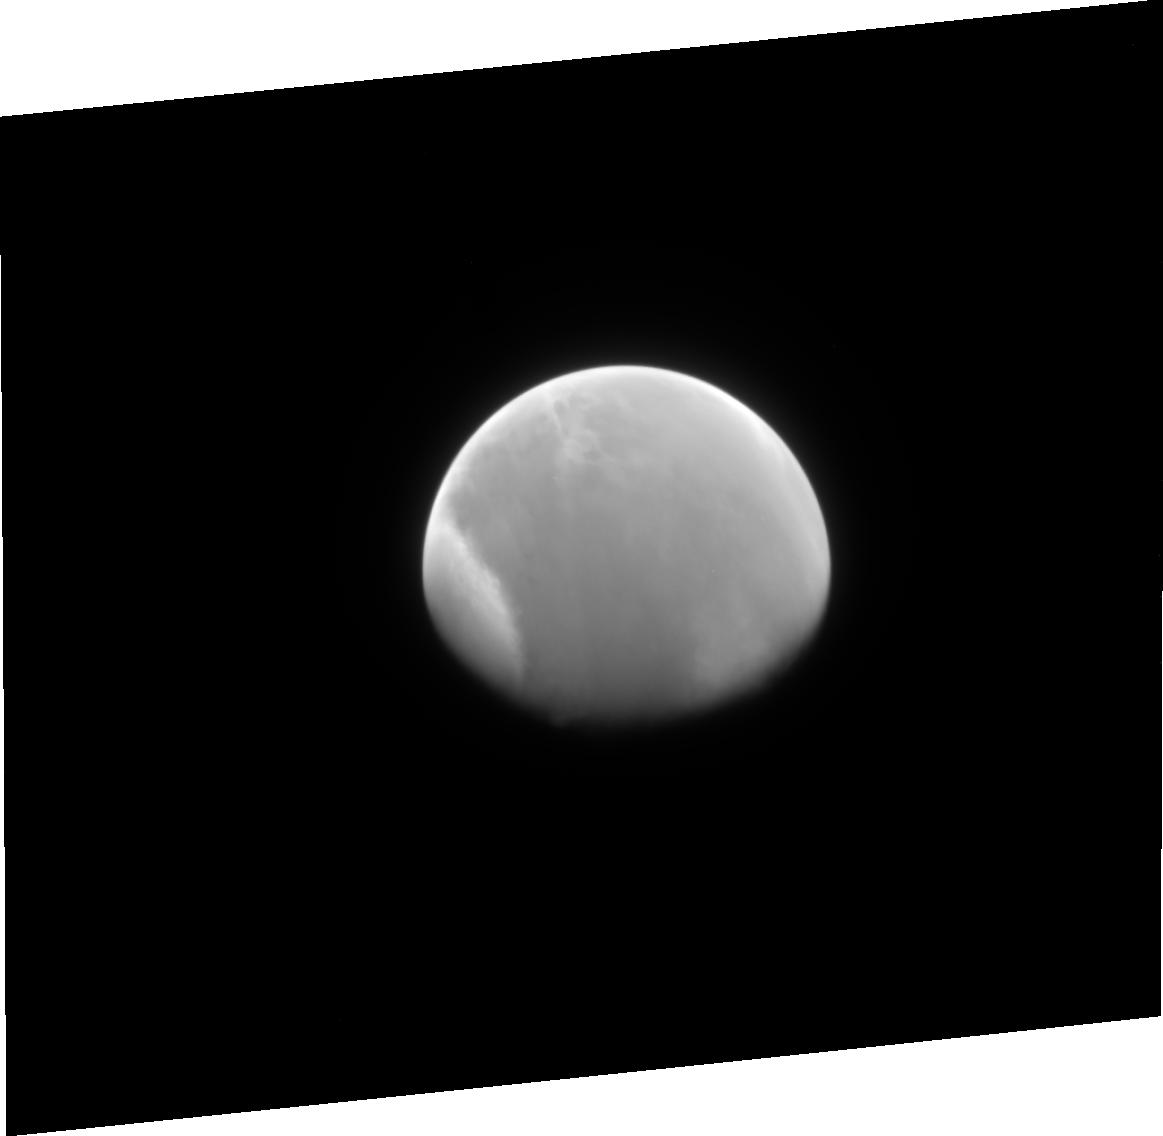
Target: MARS-CML015. Instrument: ACS/HRC. Filter: F220W. Exposure: 7 min. Observation ID: j8fv05010

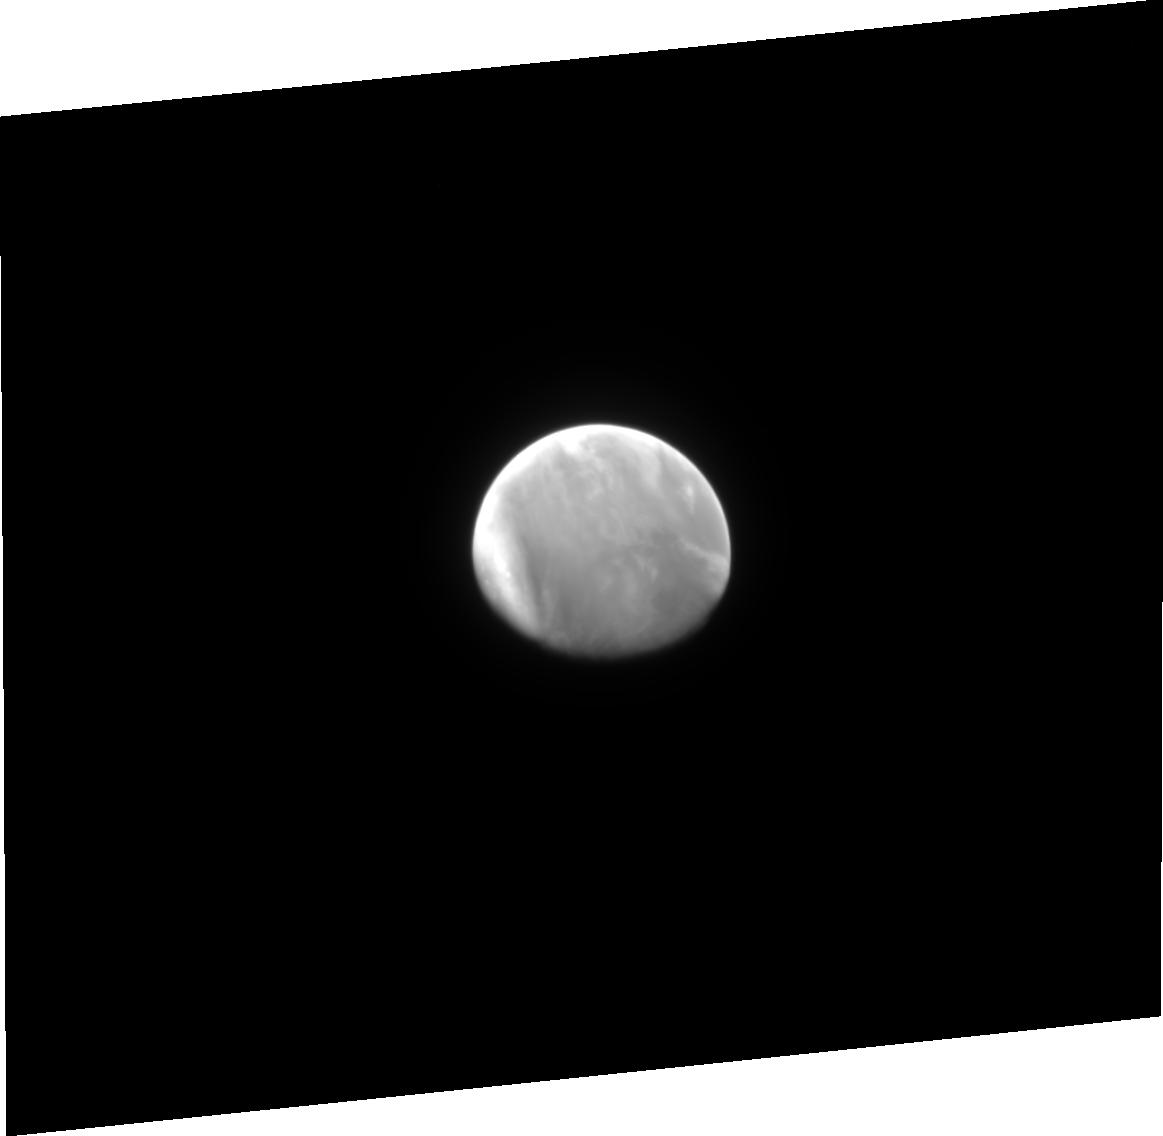
Target: MARS-CML015. Instrument: ACS/HRC. Filter: F344N. Exposure: 7 min. Observation ID: j8fv03030

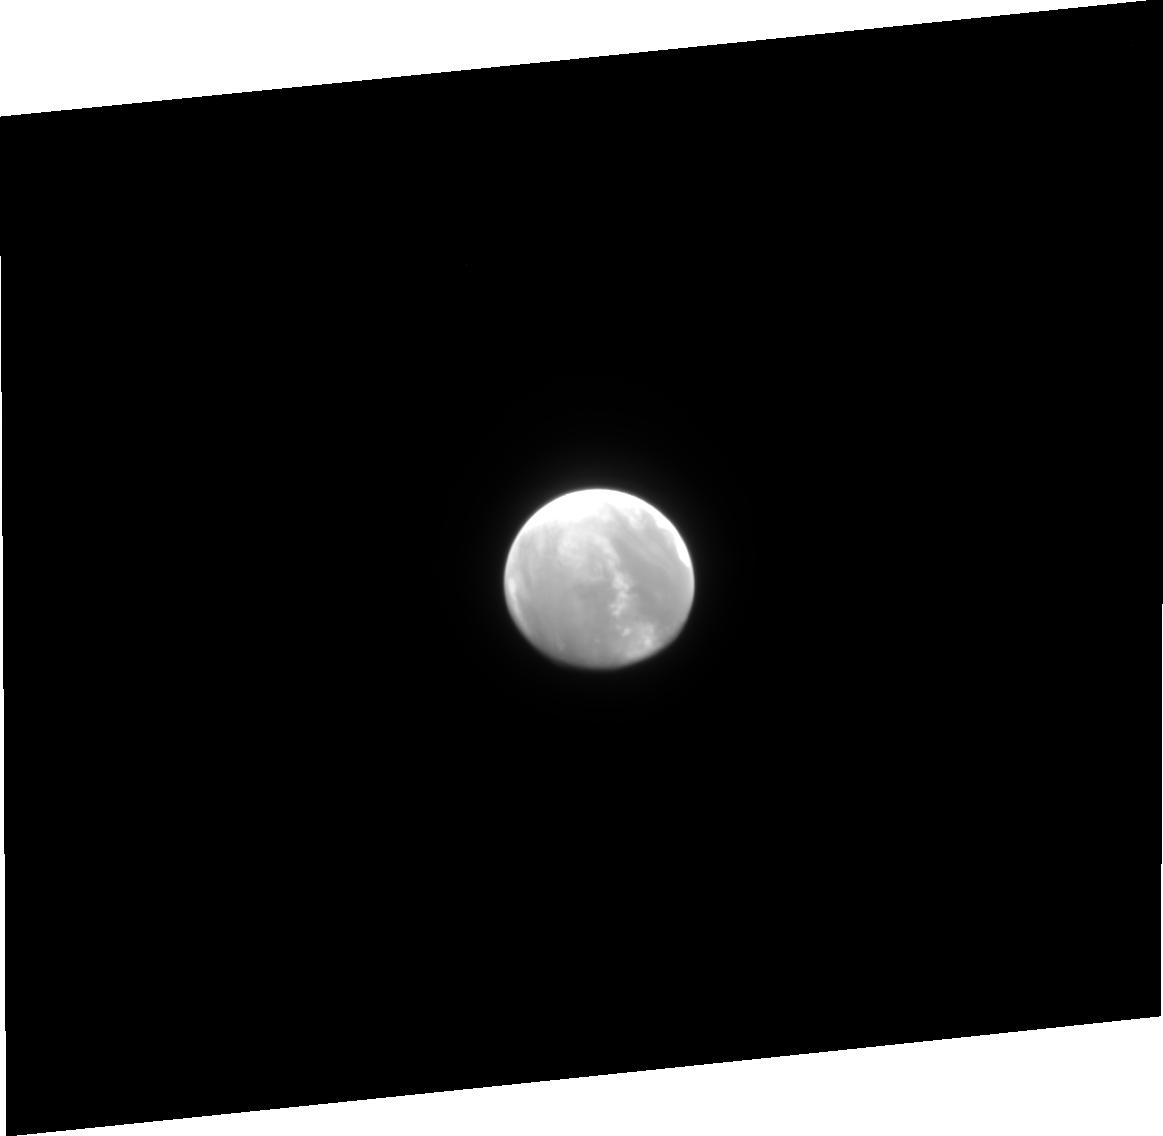
Target: MARS-CML015. Instrument: ACS/HRC. Filter: F250W. Exposure: 4 min. Observation ID: j8fv01020

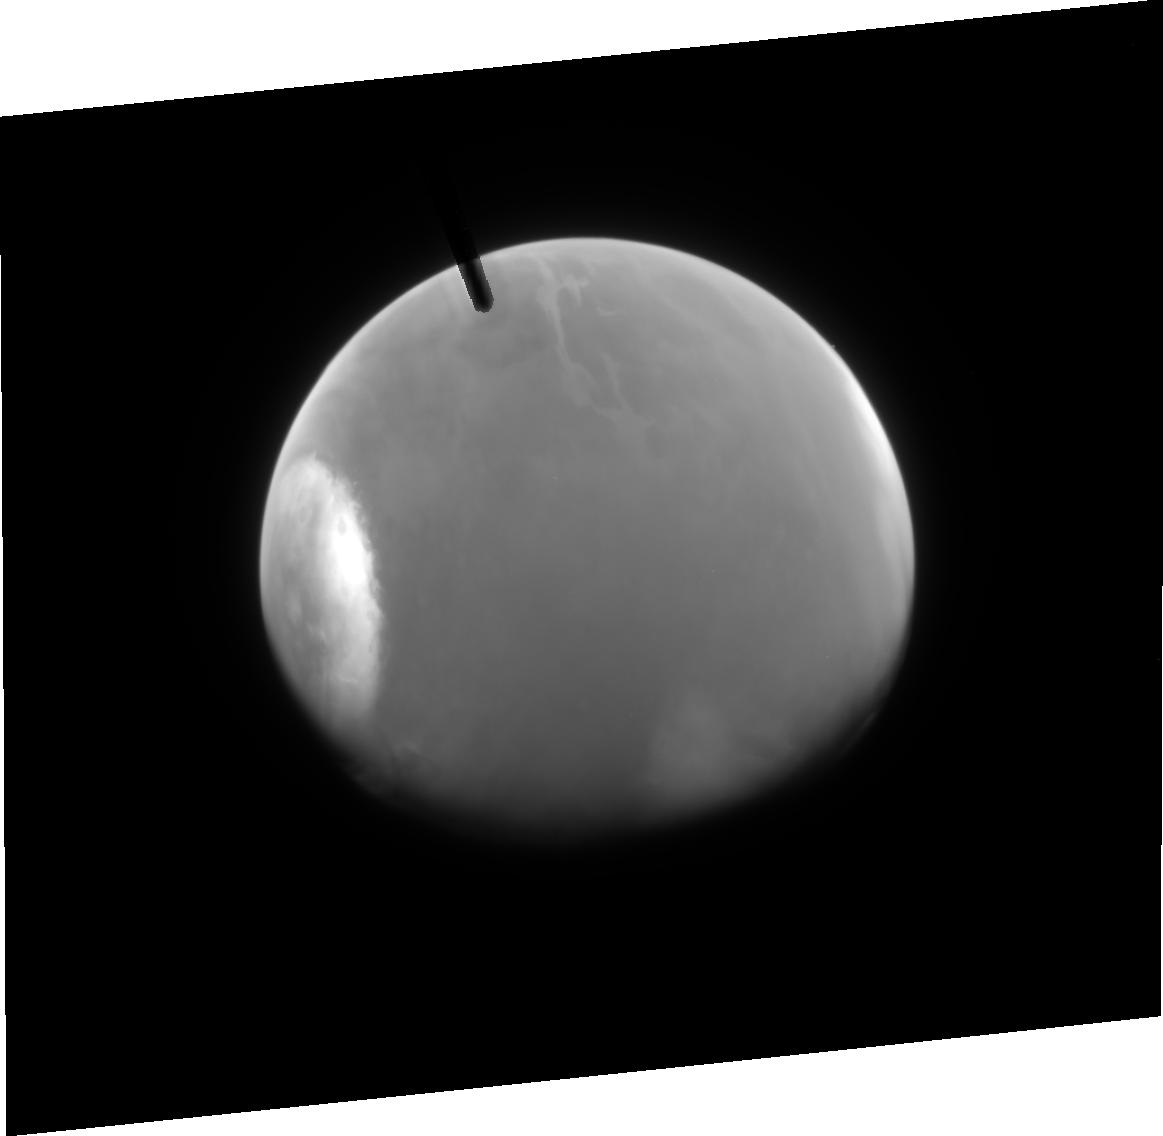
Target: MARS-CML015. Instrument: ACS/HRC. Filter: F220W. Exposure: 7 min. Observation ID: j8fv07010

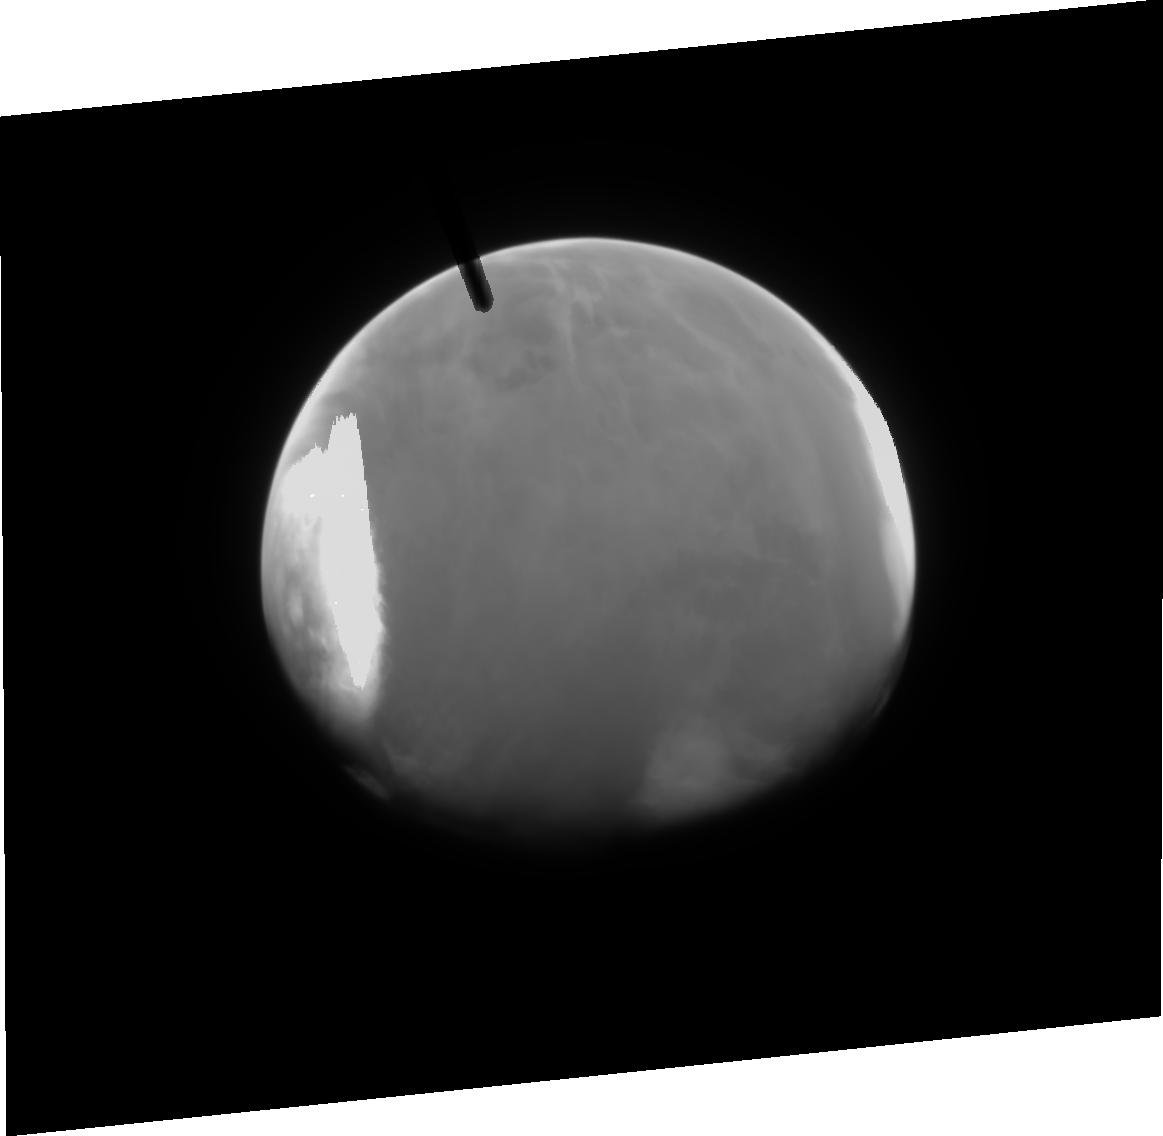
Target: MARS-CML015. Instrument: ACS/HRC. Filter: F344N. Exposure: 7 min. Observation ID: j8fv07030

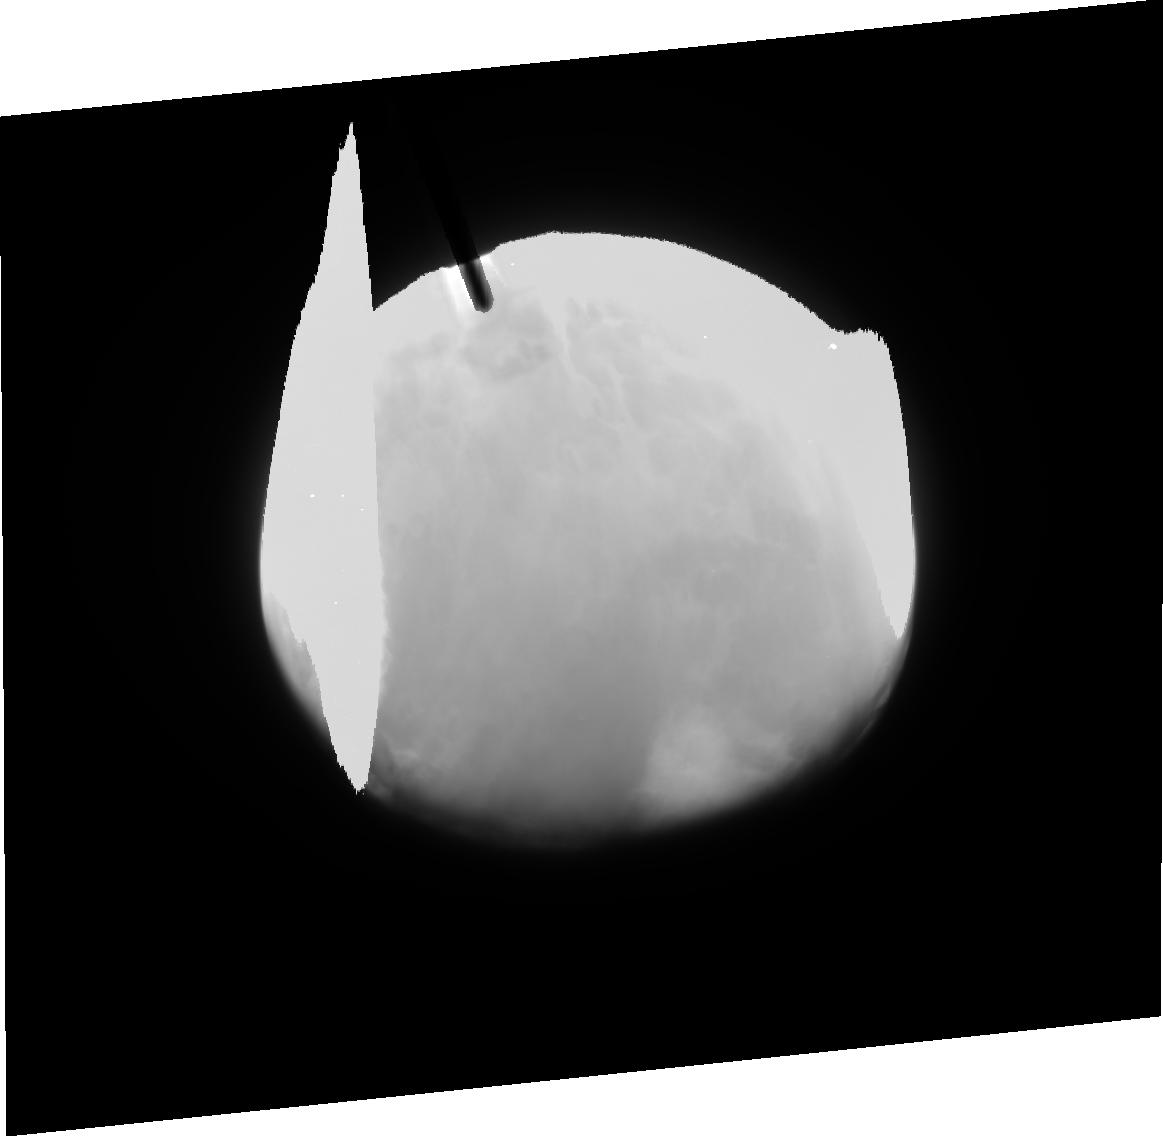
Target: MARS-CML015. Instrument: ACS/HRC. Filter: F250W. Exposure: 10 min. Observation ID: j8fv07020

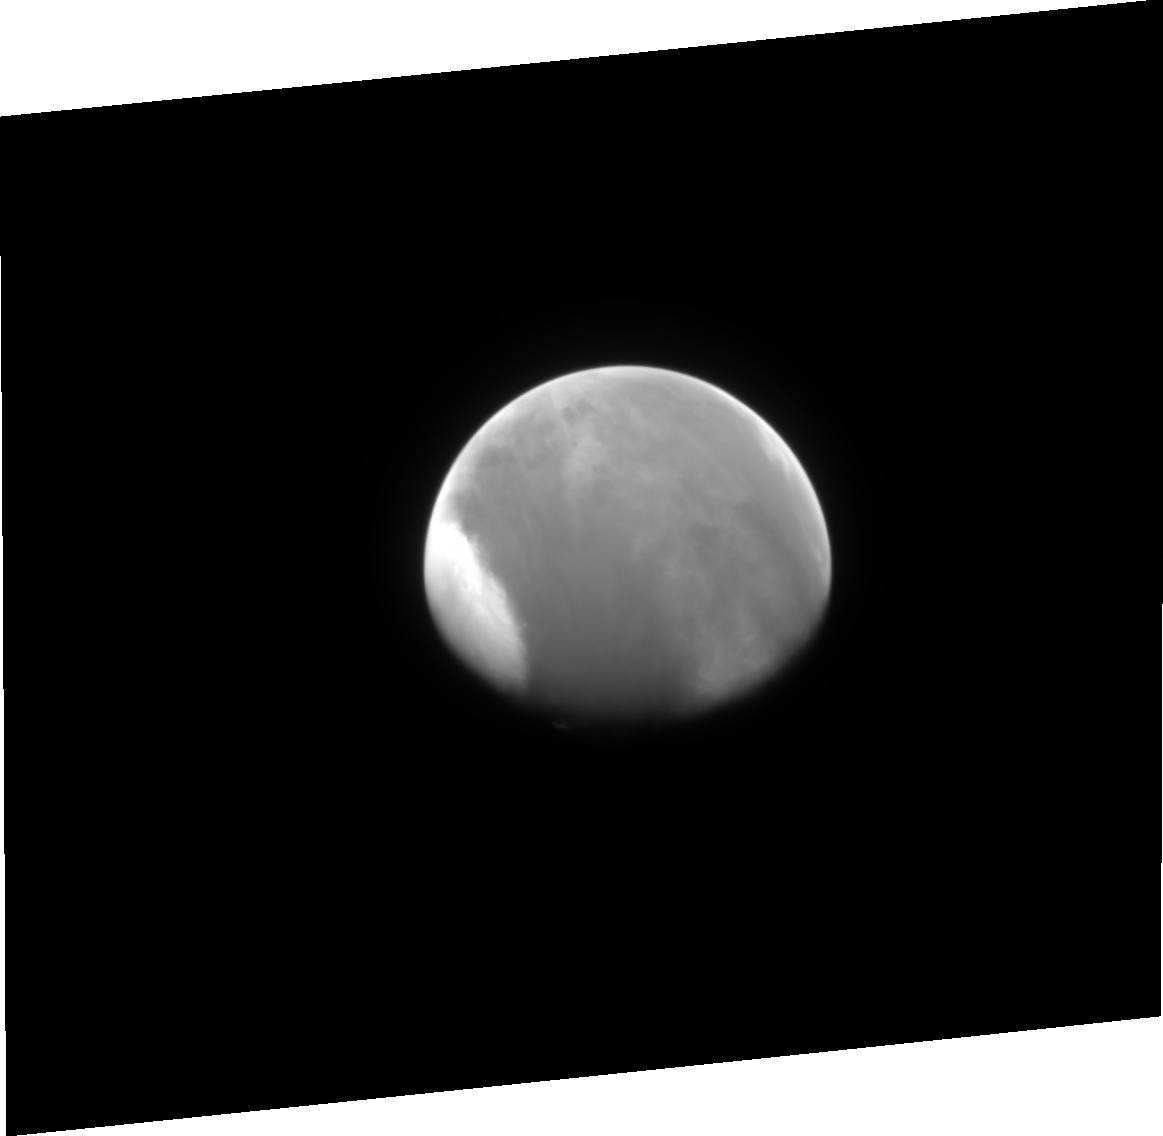
Target: MARS-CML015. Instrument: ACS/HRC. Filter: F344N. Exposure: 7 min. Observation ID: j8fv05030

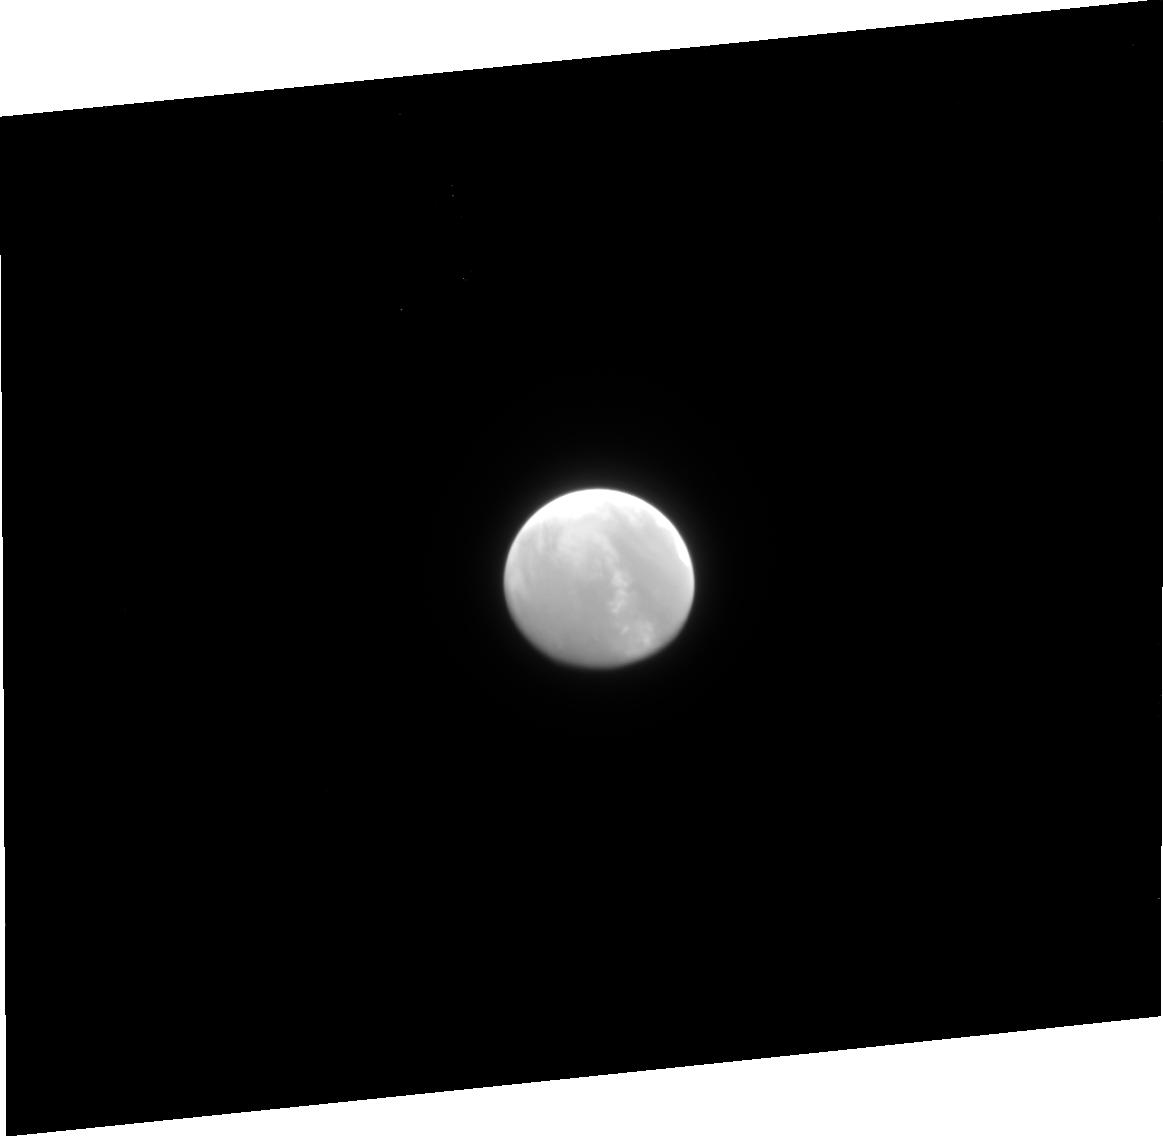
Target: MARS-CML015. Instrument: ACS/HRC. Filter: F220W. Exposure: 7 min. Observation ID: j8fv01010

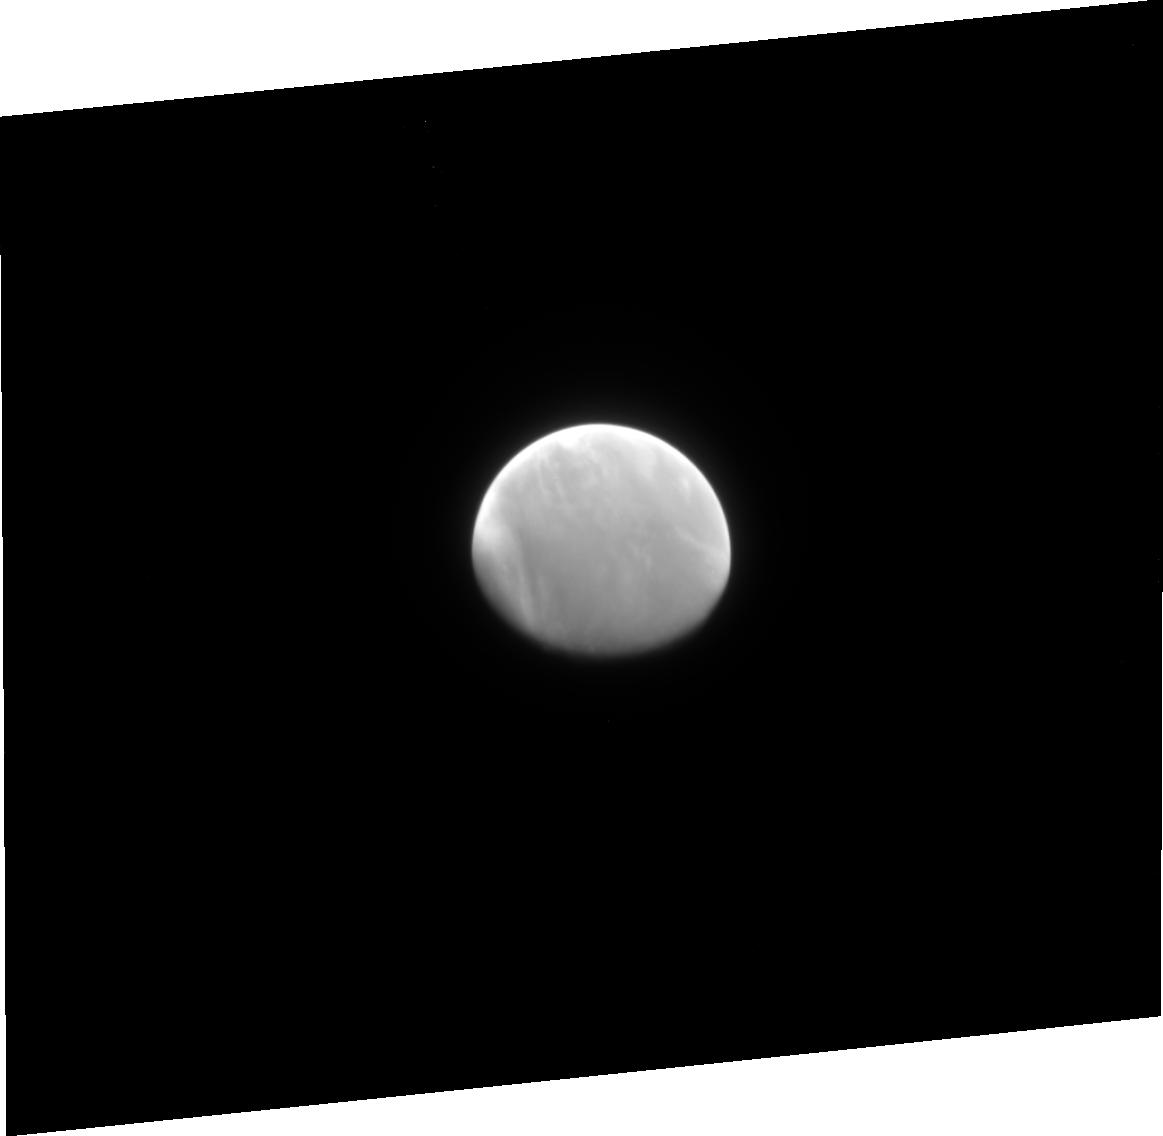
Target: MARS-CML015. Instrument: ACS/HRC. Filter: F220W. Exposure: 7 min. Observation ID: j8fv03010

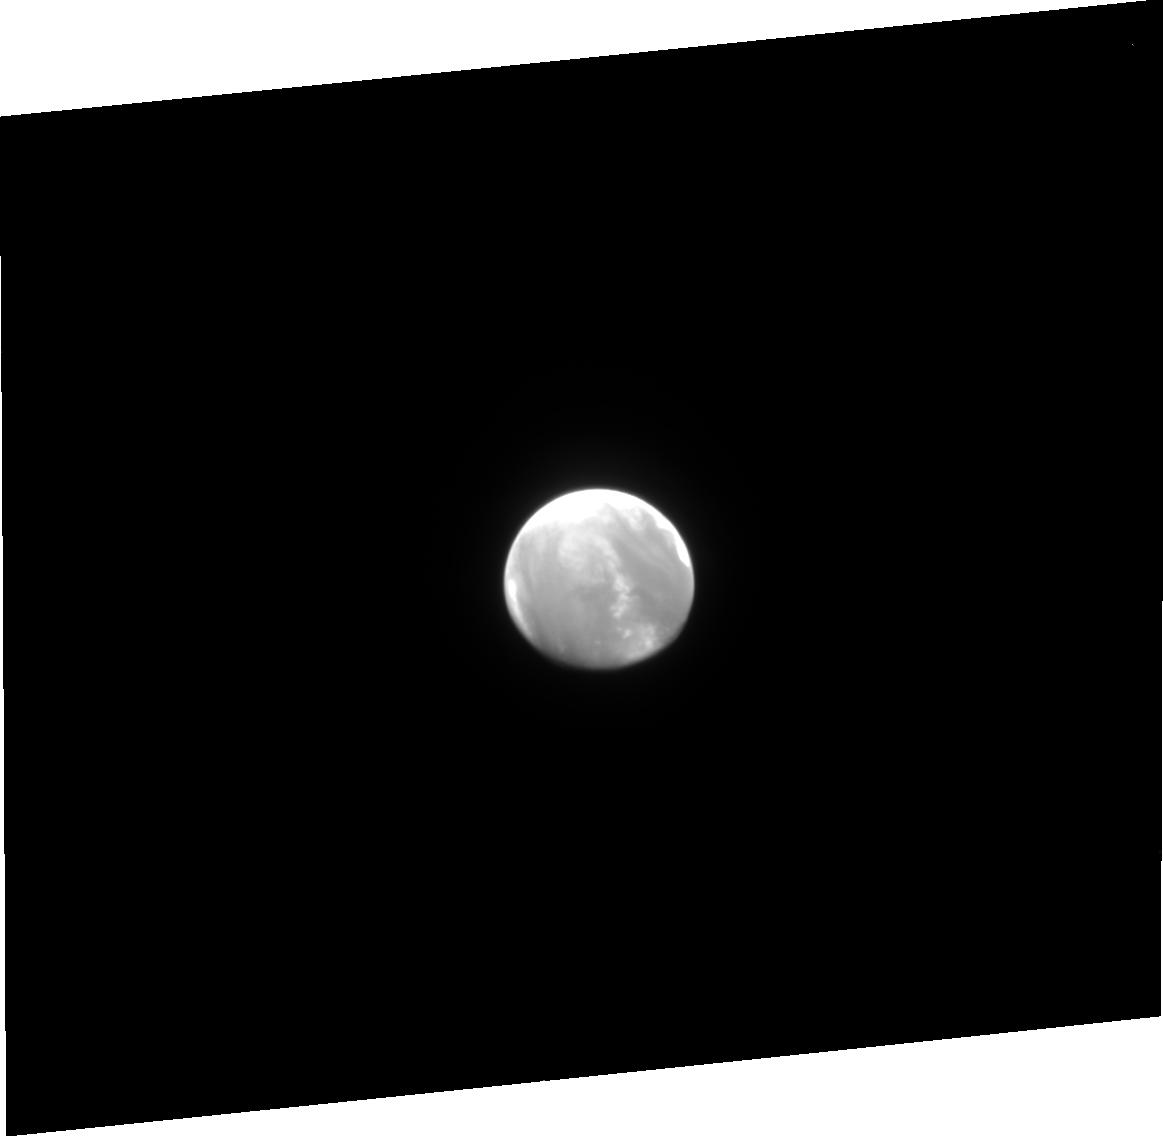
Target: MARS-CML015. Instrument: ACS/HRC. Filter: F344N. Exposure: 1 min. Observation ID: j8fv01030

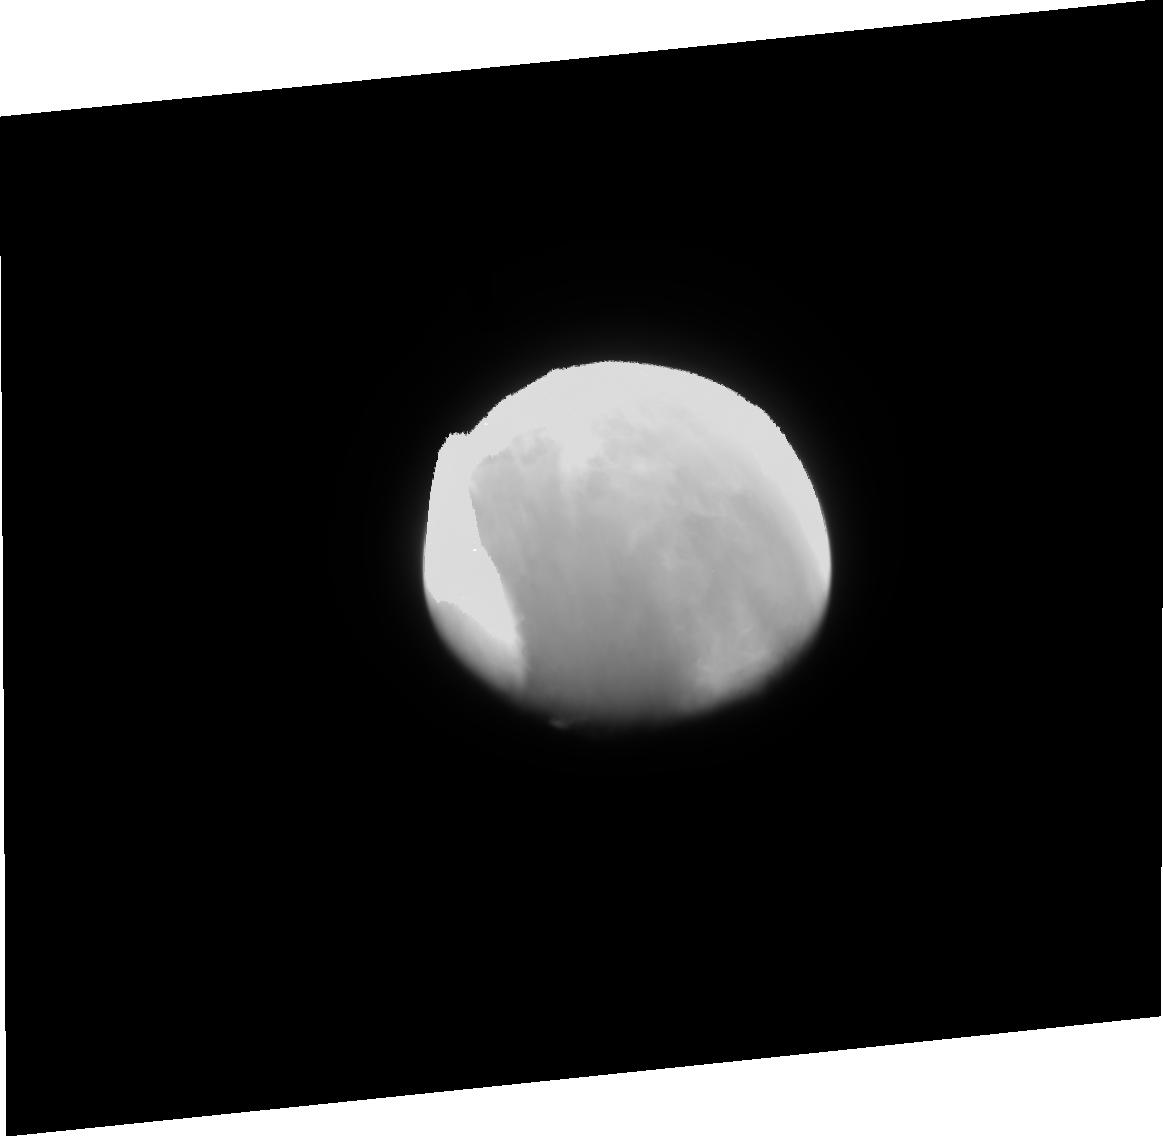
Target: MARS-CML015. Instrument: ACS/HRC. Filter: F250W. Exposure: 10 min. Observation ID: j8fv05020

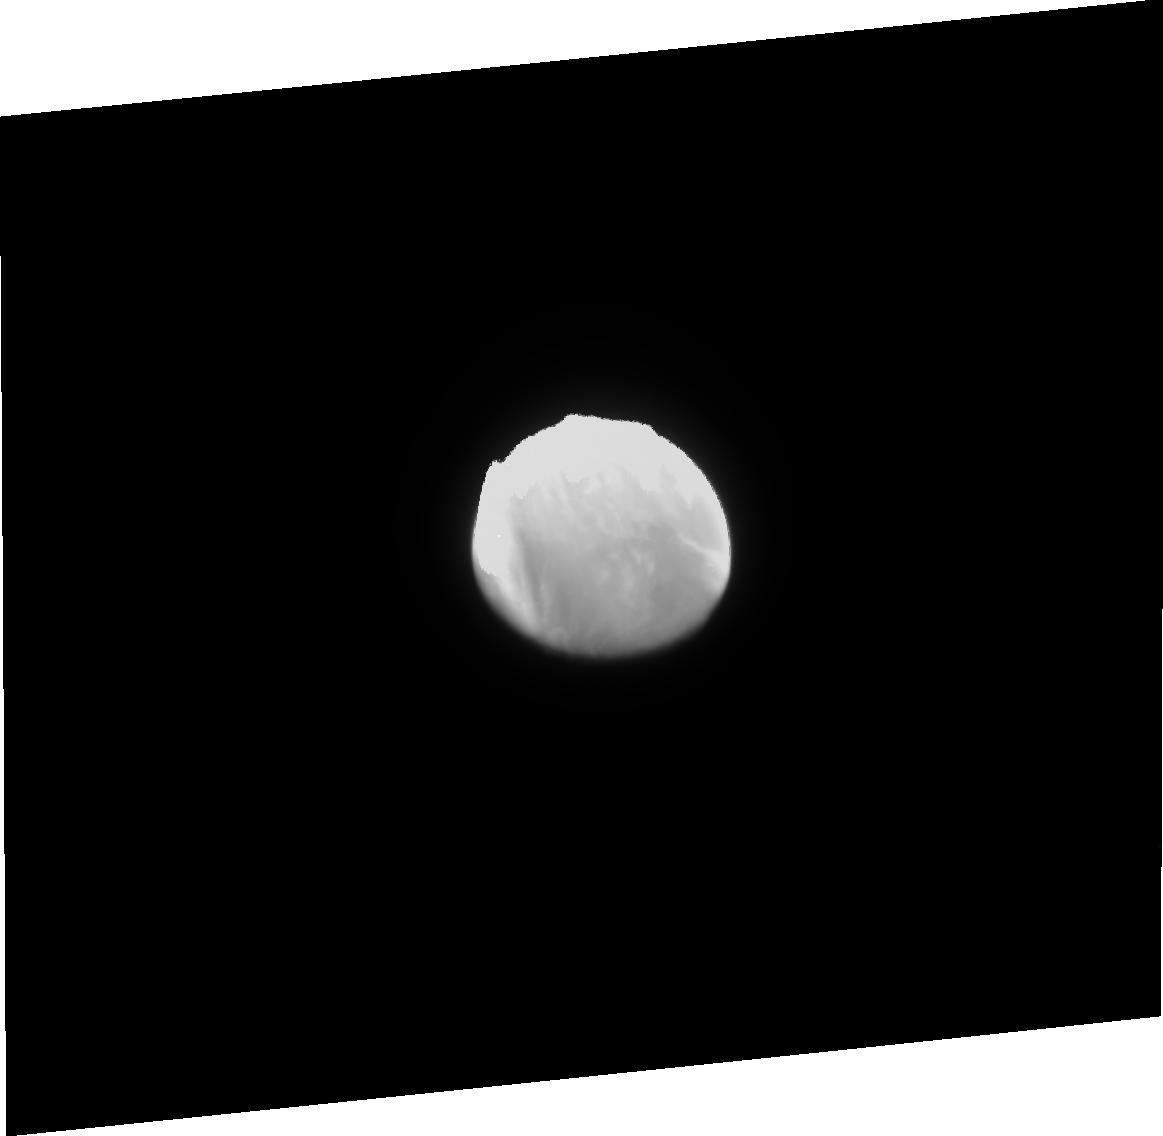
Target: MARS-CML015. Instrument: ACS/HRC. Filter: F250W. Exposure: 10 min. Observation ID: j8fv03020

Ozone, Condensates, and Dust in the Martian Atmosphere (PI: James, Philip B.)

We propose to utilize the unique UV capabilities of STIS and ACS/HRC in order to study the spatial and seasonal variations in ozone, condensates, and dust in the Martian atmosphere. The data obtained will be critical in addressing recent breakthroughs in understanding the basic radiative, transport, and microphysical processes that provide for both long-term and short-term balance within the global Mars climate system. The proposal includes both Cycle 11 & 12 observations in order to span the classic dust storm season on Mars and provide the first good opportunity for HST to synoptically observe a dusty atmosphere on the planet. The UV observations will complement broad-band visible and IR observations that will be made during the Mars Global Surveyor Extended Mission and will provide support for the future UV observations of MARCI on the 2005 Mars Reconnaissance Orbiter.